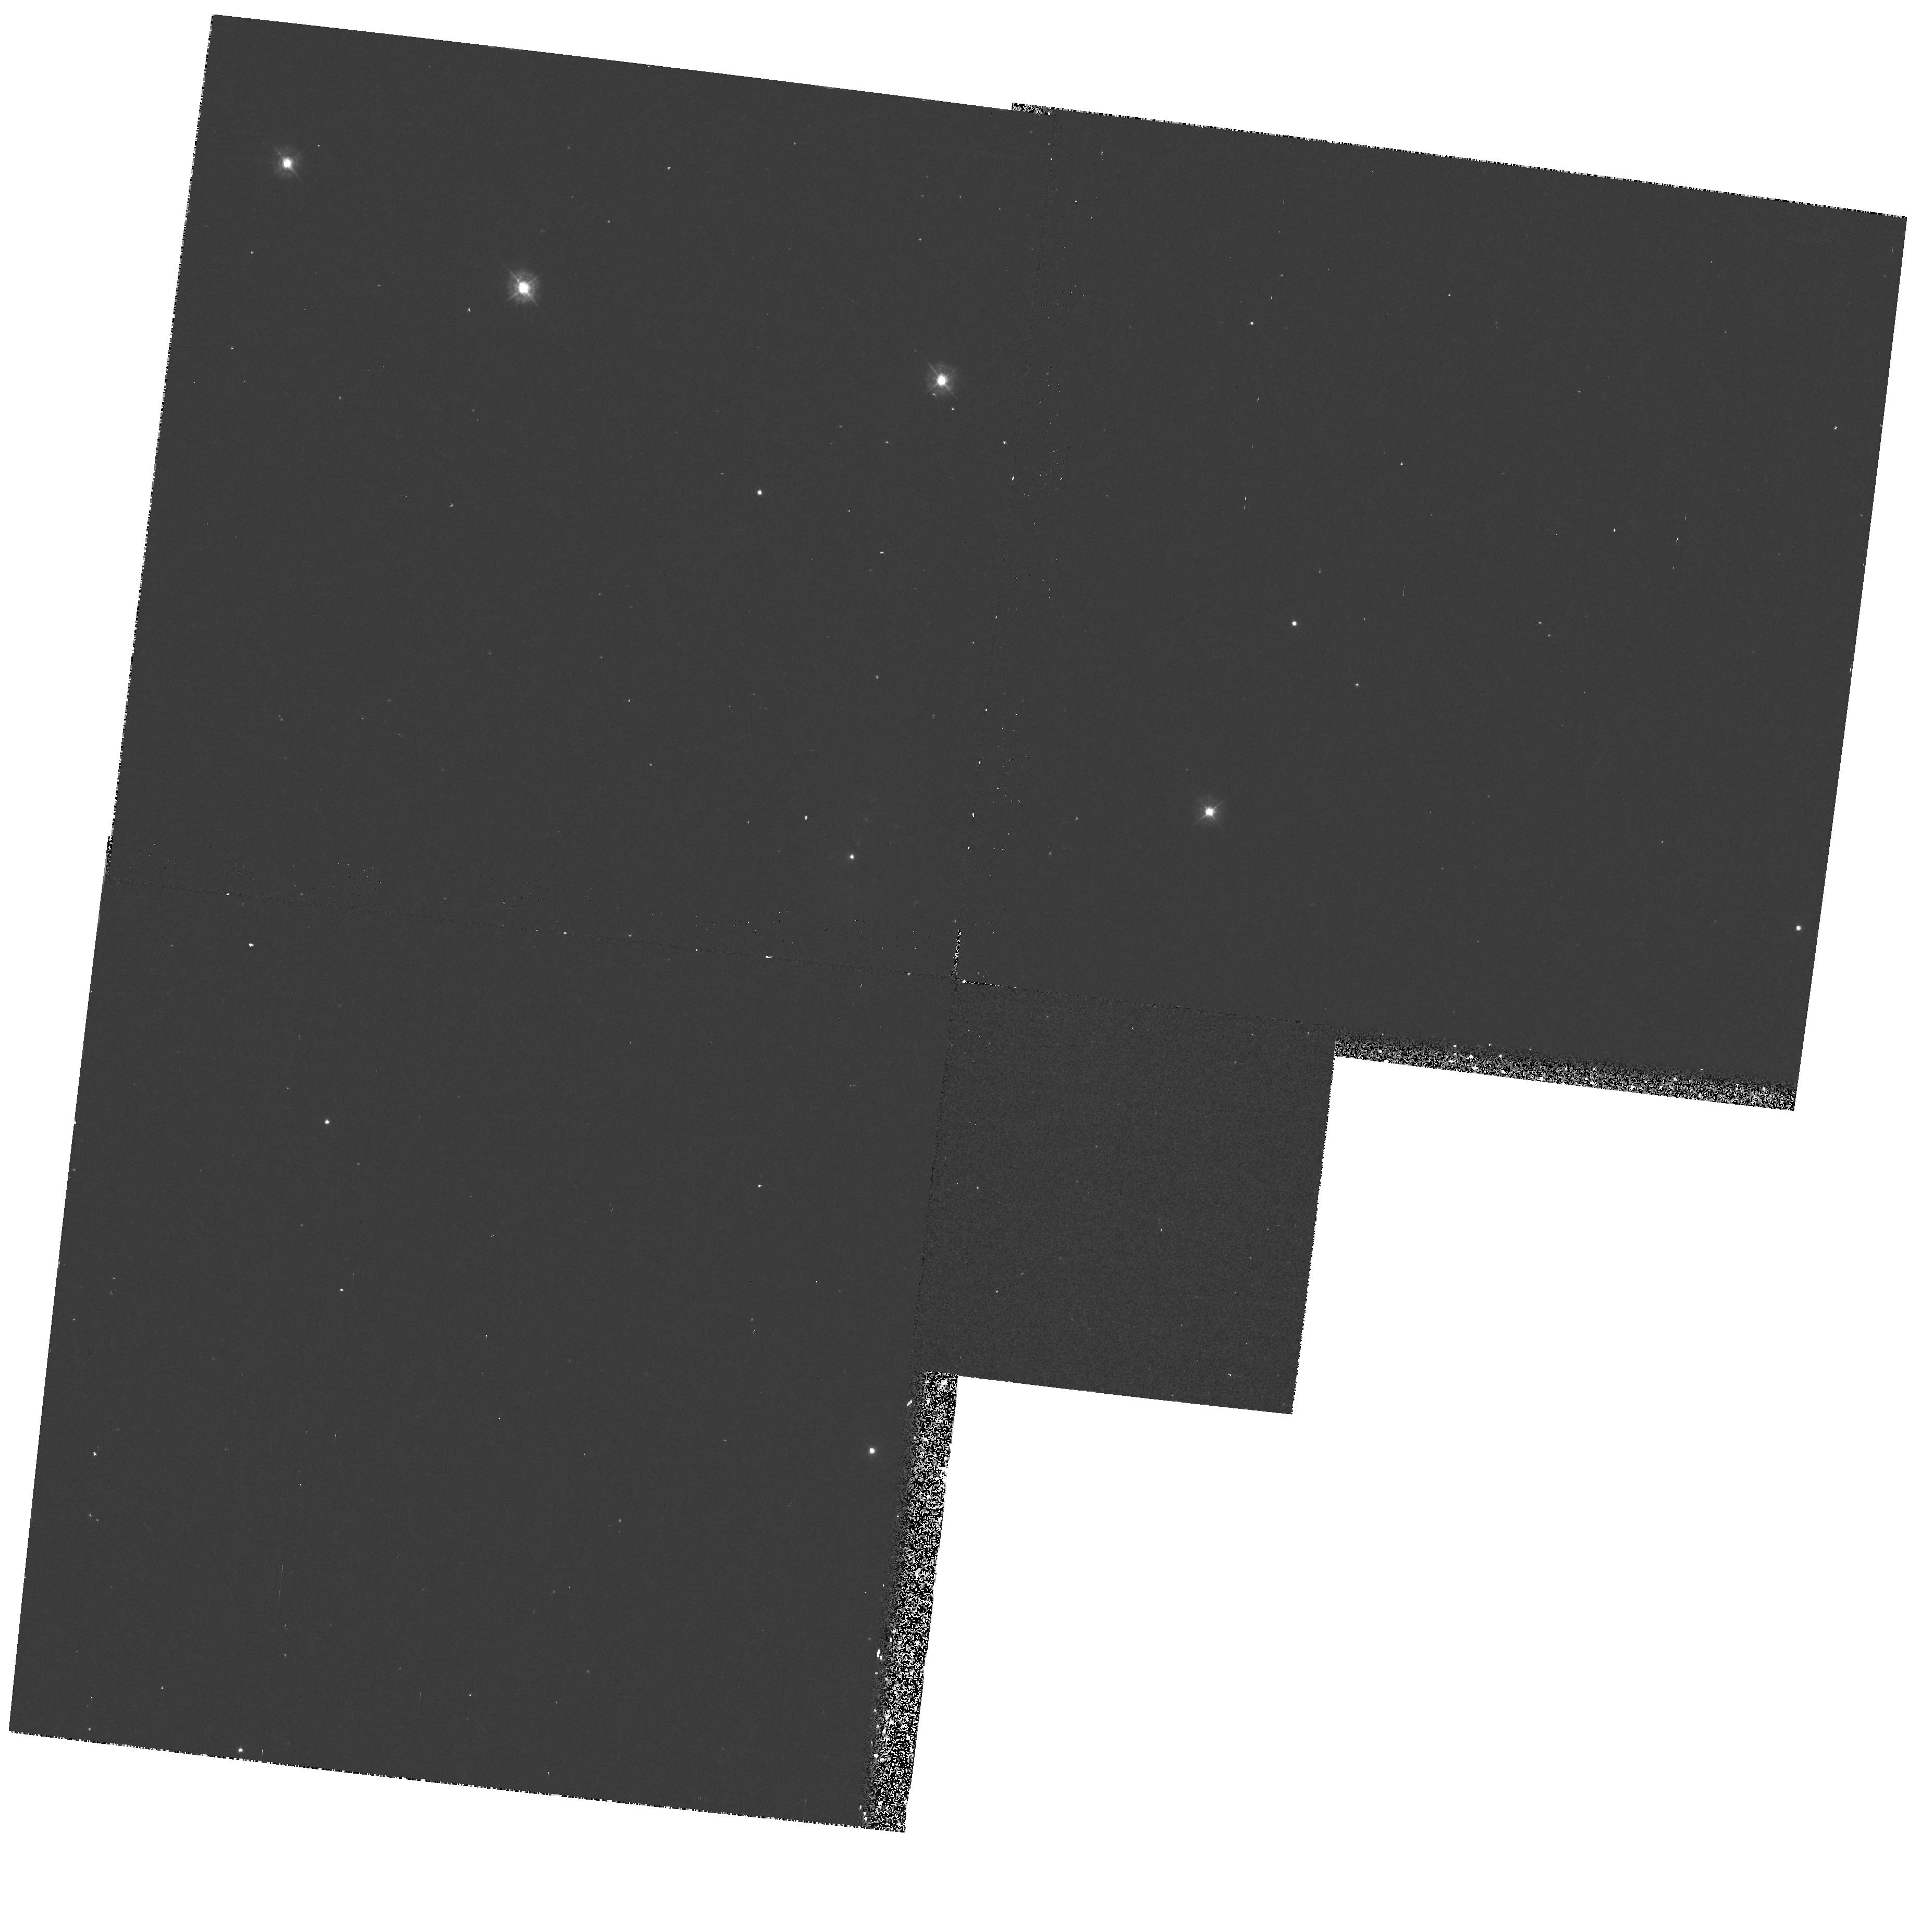
Target: 0035+4112
Instrument: WFPC2/PC
Filter: F336W
Exposure: 20 min
Observation ID: hst_6749_01_wfpc2_pc_f336w_u39i01

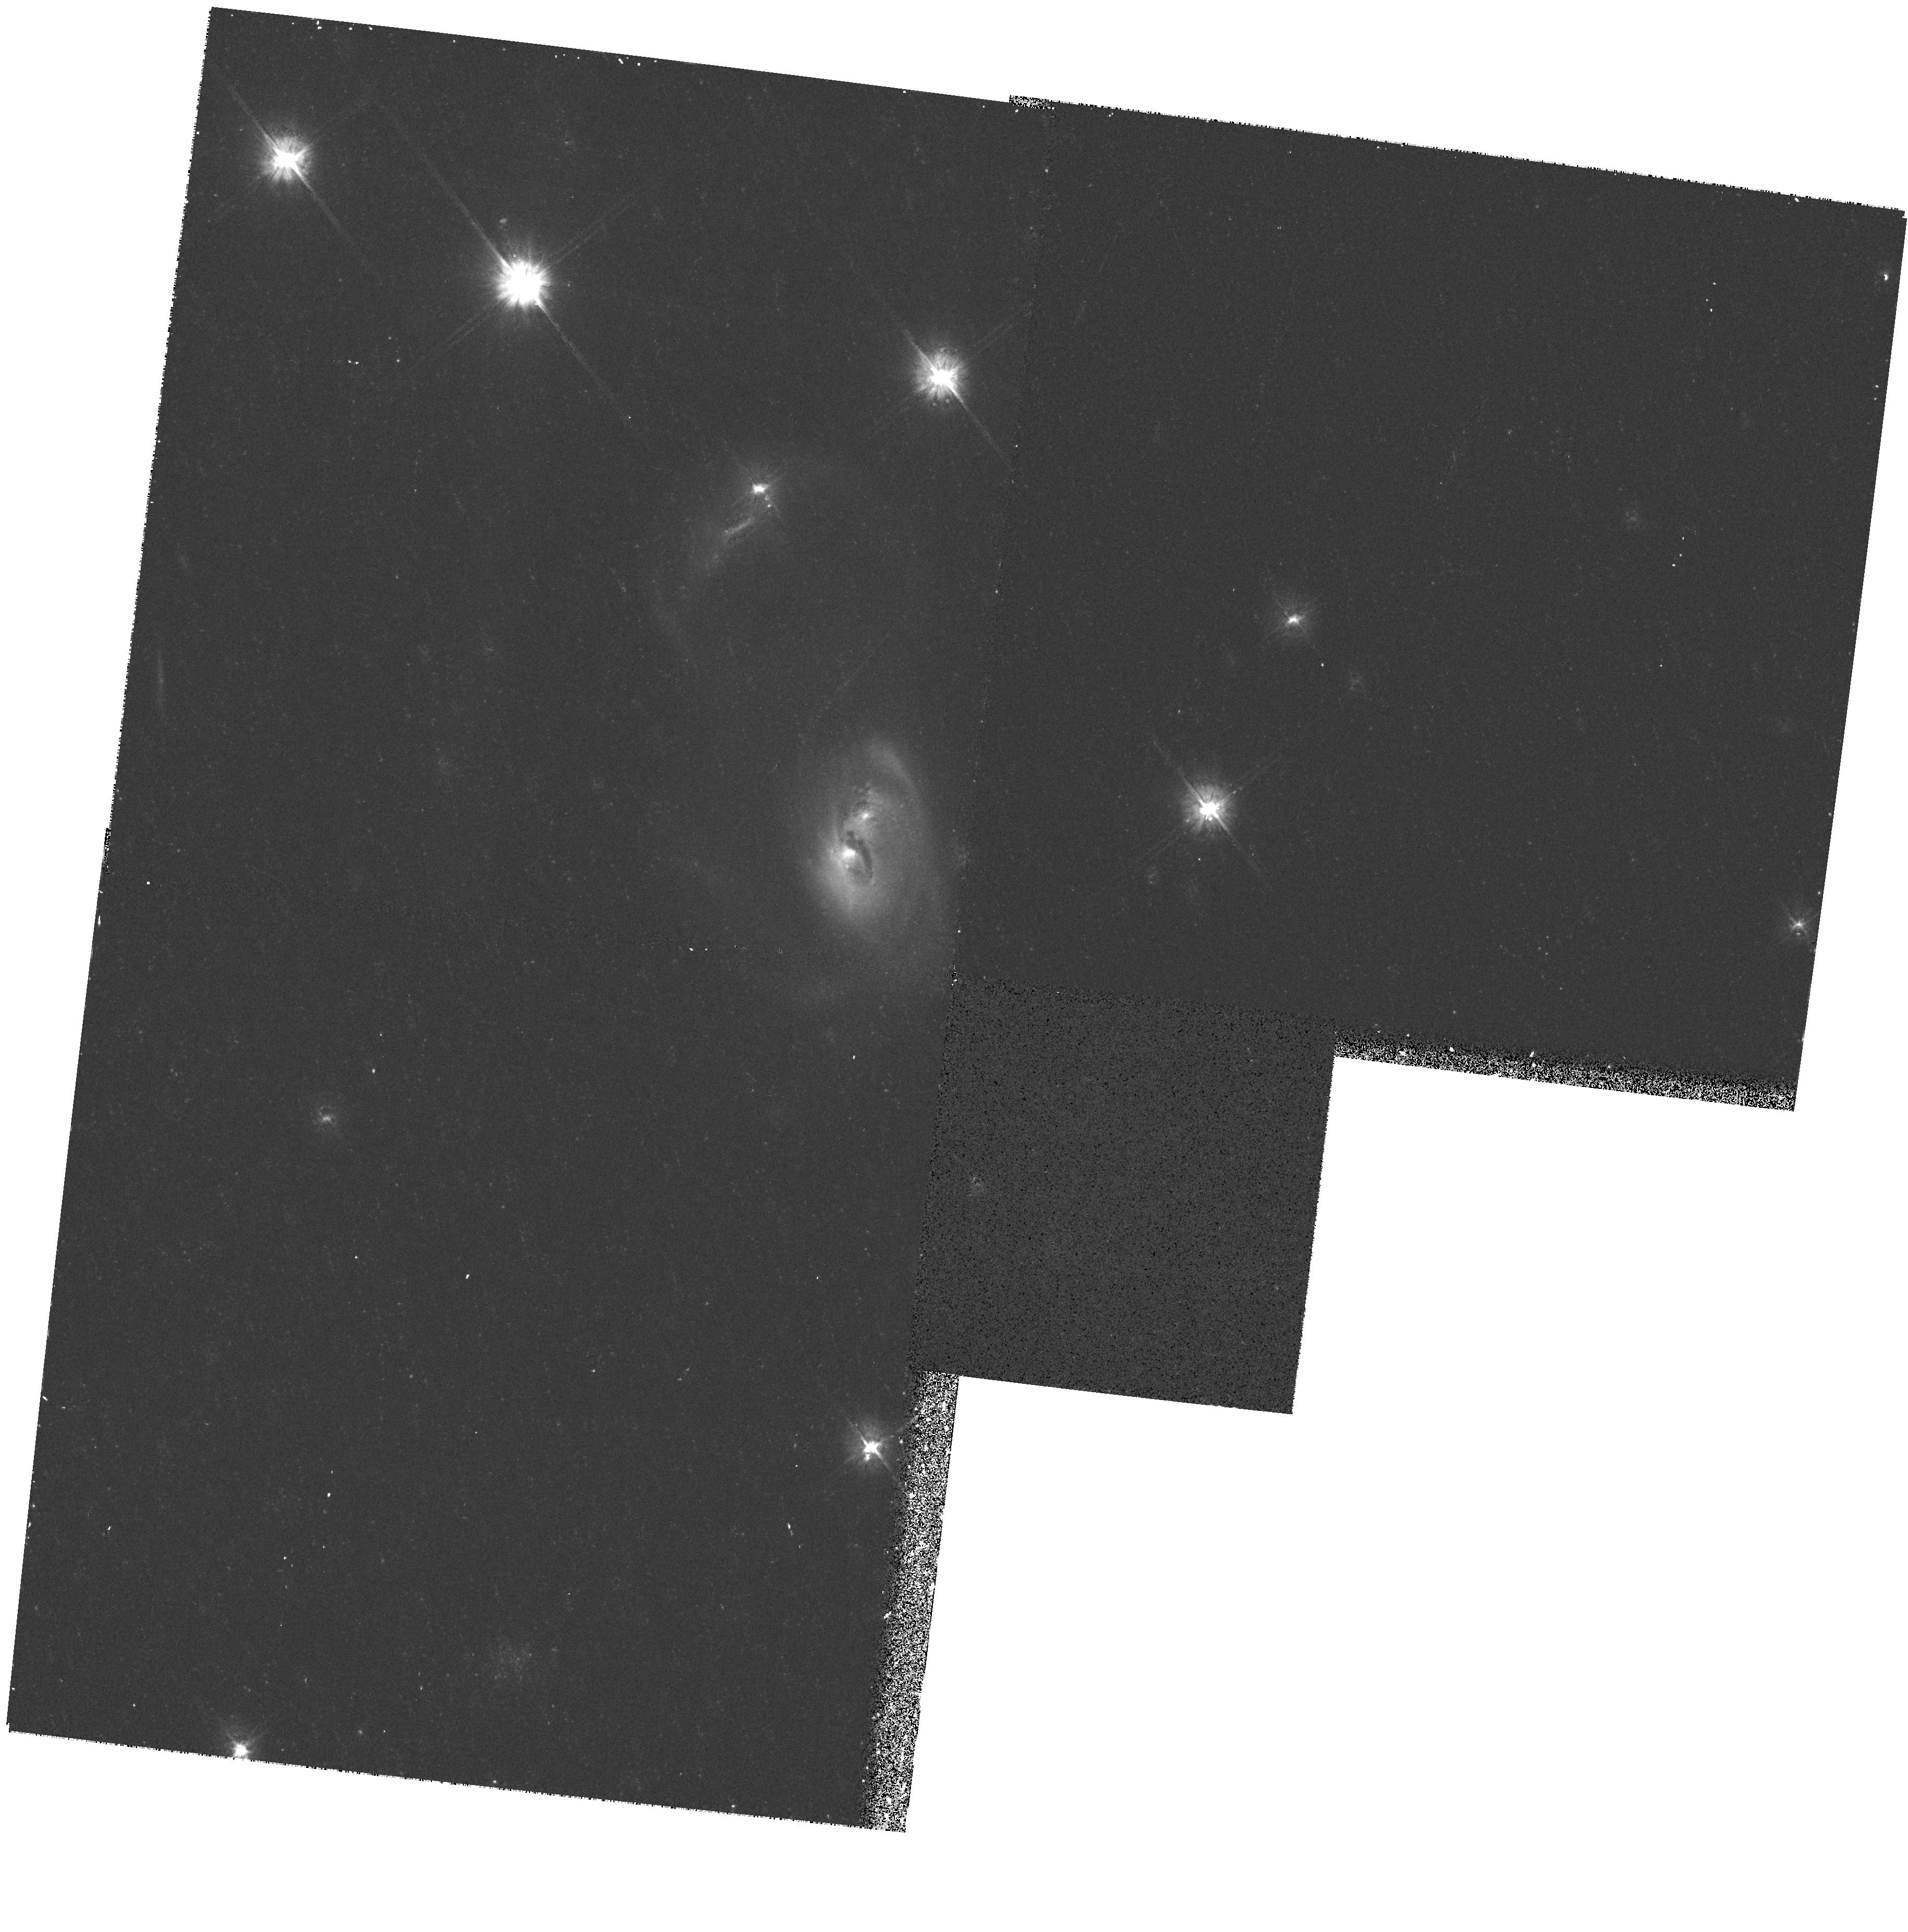
Target: 0035+4112
Instrument: WFPC2/PC
Filter: F555W
Exposure: 14 min
Observation ID: hst_6749_01_wfpc2_pc_f555w_u39i01

A STUDY OF THE GASEOUS HALO OF THE ANDROMEDA GALAXY (PI: Danly, Laura)

We propose to study the gaseous environment of the Andromeda Galaxy (M31) by obtaining absorption line spectra of O I, Mg II, C II, Si II, C IV, and Si IV toward bright QSOs/AGN behind the galaxy. The lines of sight pass through a range of z-heights above the mid-plane (i.e. 3 - 16 kpc) and galactocentric distances (i.e. 20 - 40 kpc), permitting a study of different regions of this star forming galaxy. We will investigate the distribution, ionization, and kinematics of circum-galactic gas in M31 to gain insight into the physical mechanisms which govern its nature. We will compare results from M31 to the Milky Way, and will also use the data to provide information on the small scale structure on Milky Way halo gas. Learning about the physical mechanisms governing the origin and conditions in gas in the vicinity of galaxies provides a basis by which to interpret QSO absorption systems which are widely believed to originate in the vicinity of galaxies. An absorption line survey of the halo of our ``sister" spiral galaxy, Andromeda, has never before been conducted. The ultraviolet spectroscopic capability of HST provides the only means by which to accomplish this scientific goal.